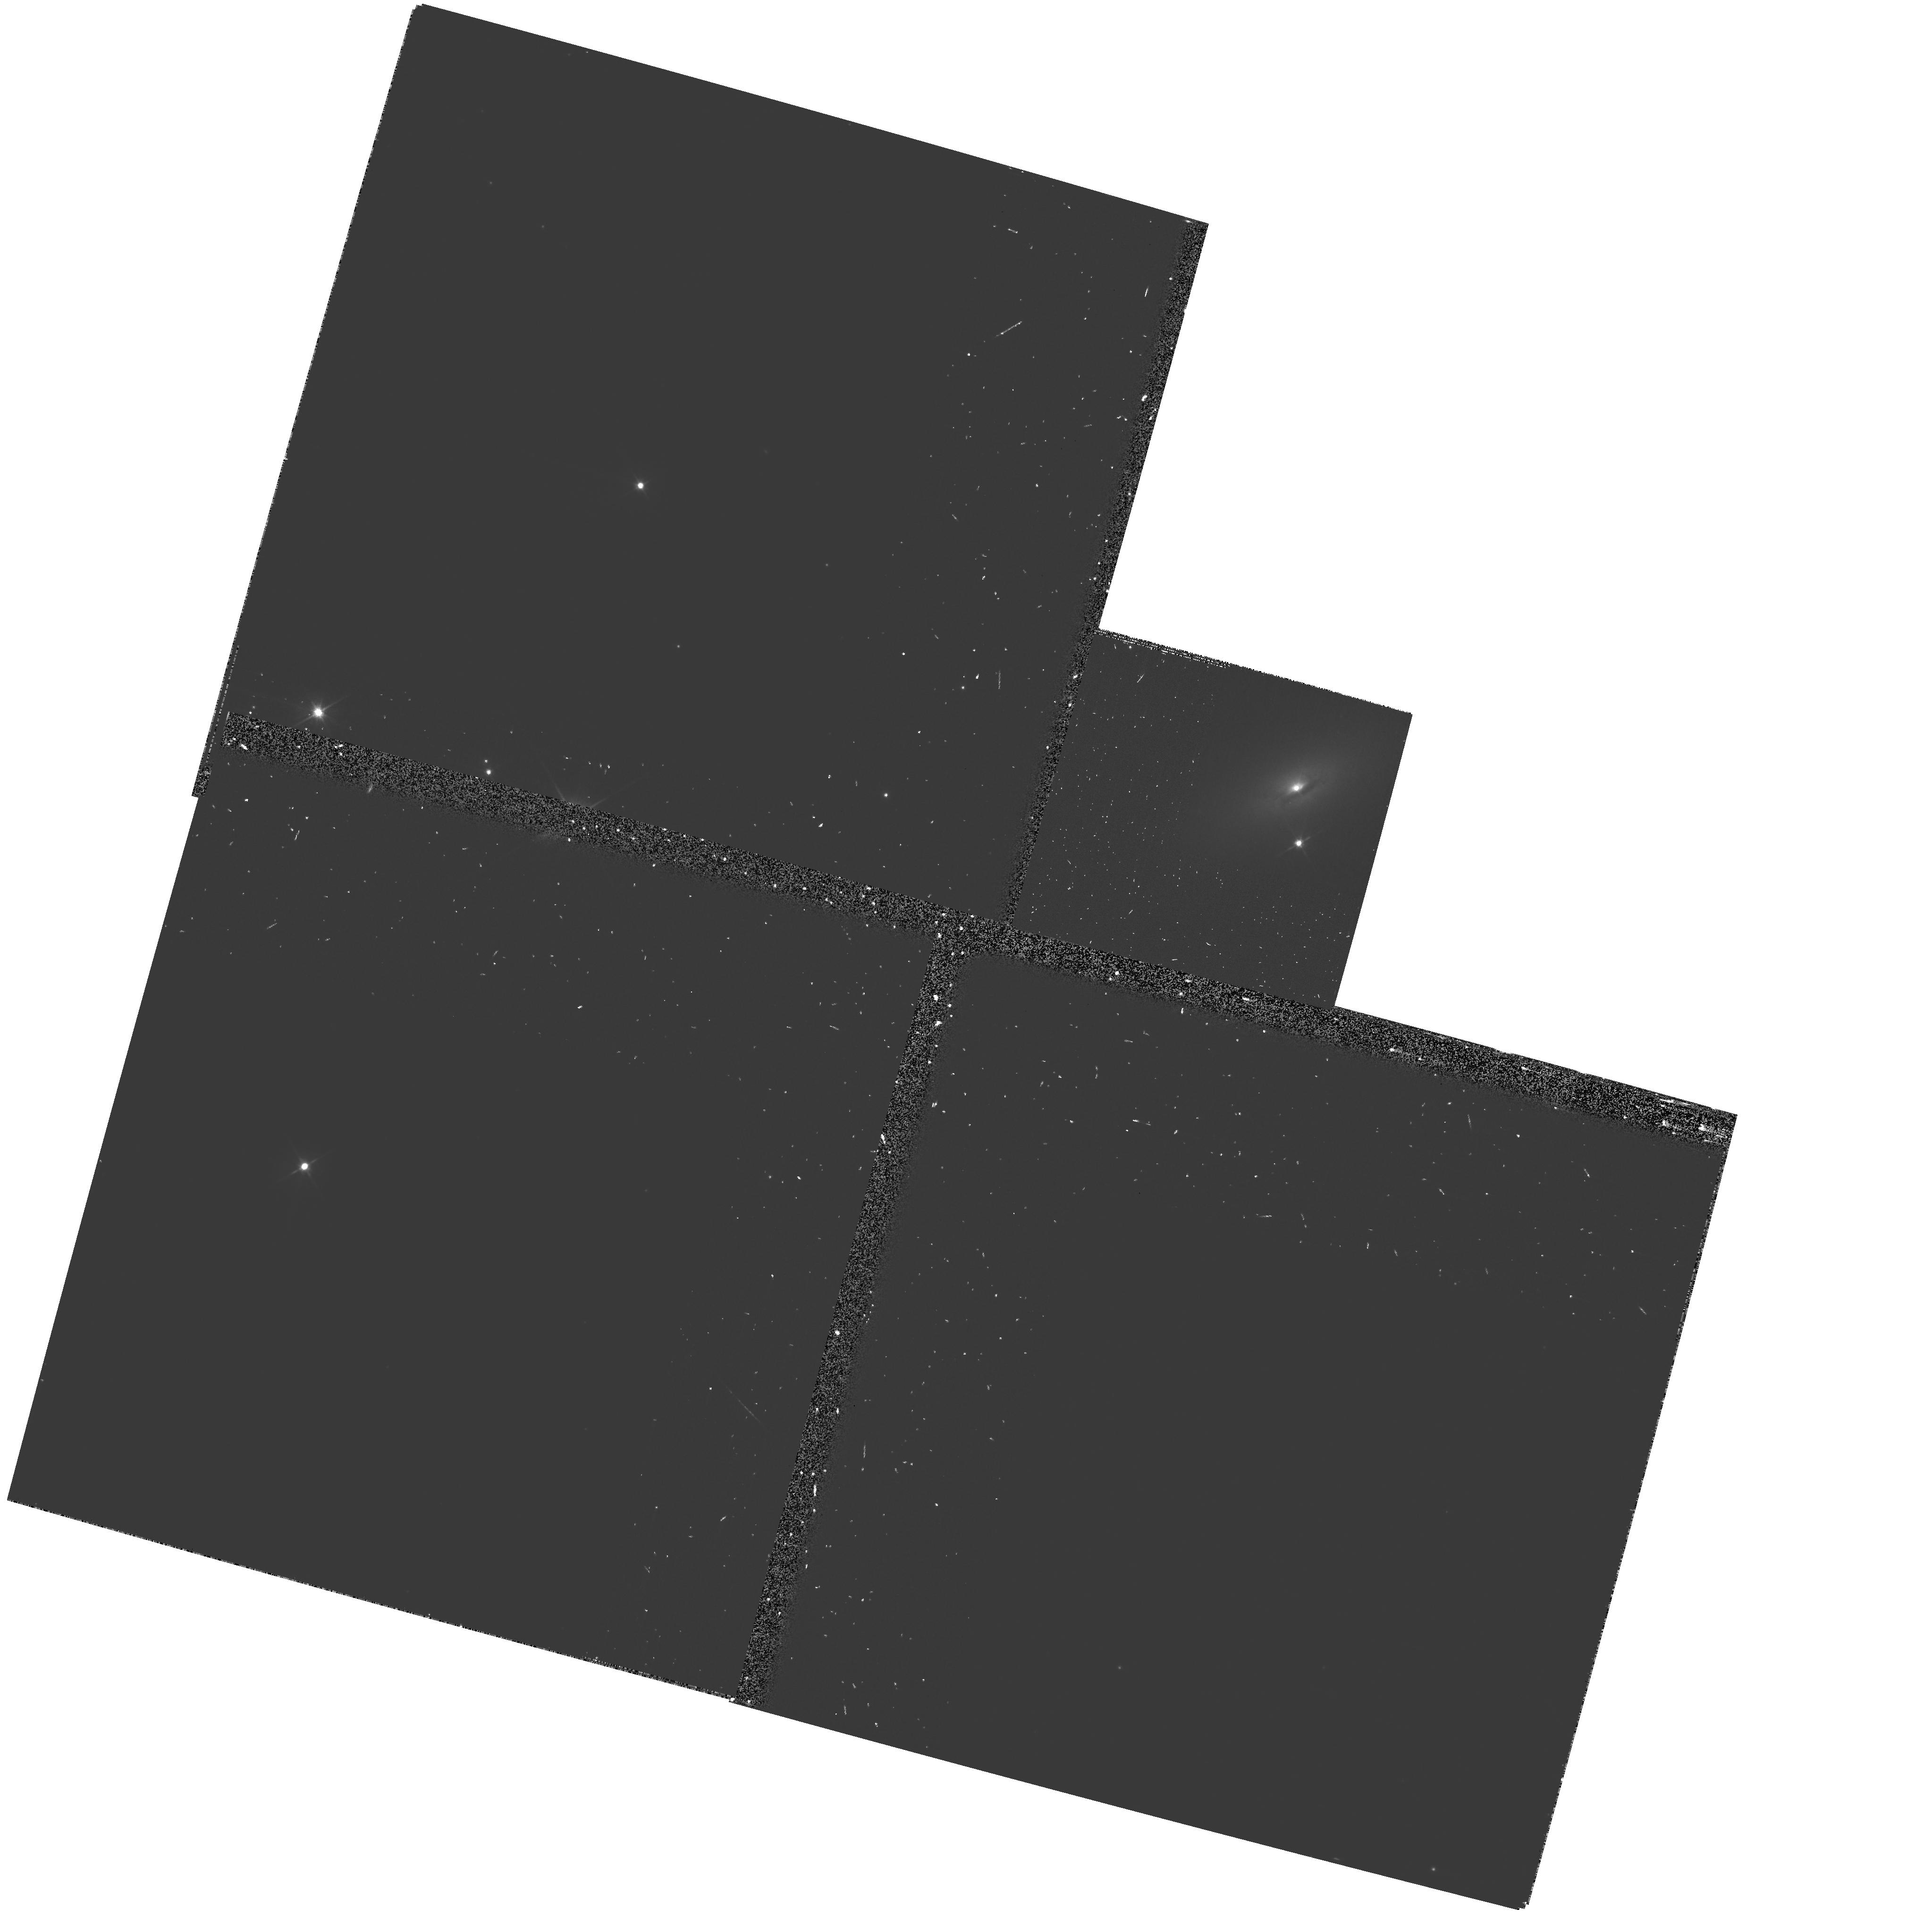
Target: MCG-6-30-15. Instrument: WFPC2/PC. Filter: F555W-POLQ. Exposure: 17 min. Observation ID: hst_10827_03_wfpc2_pc_f555w-polq_u9oa03

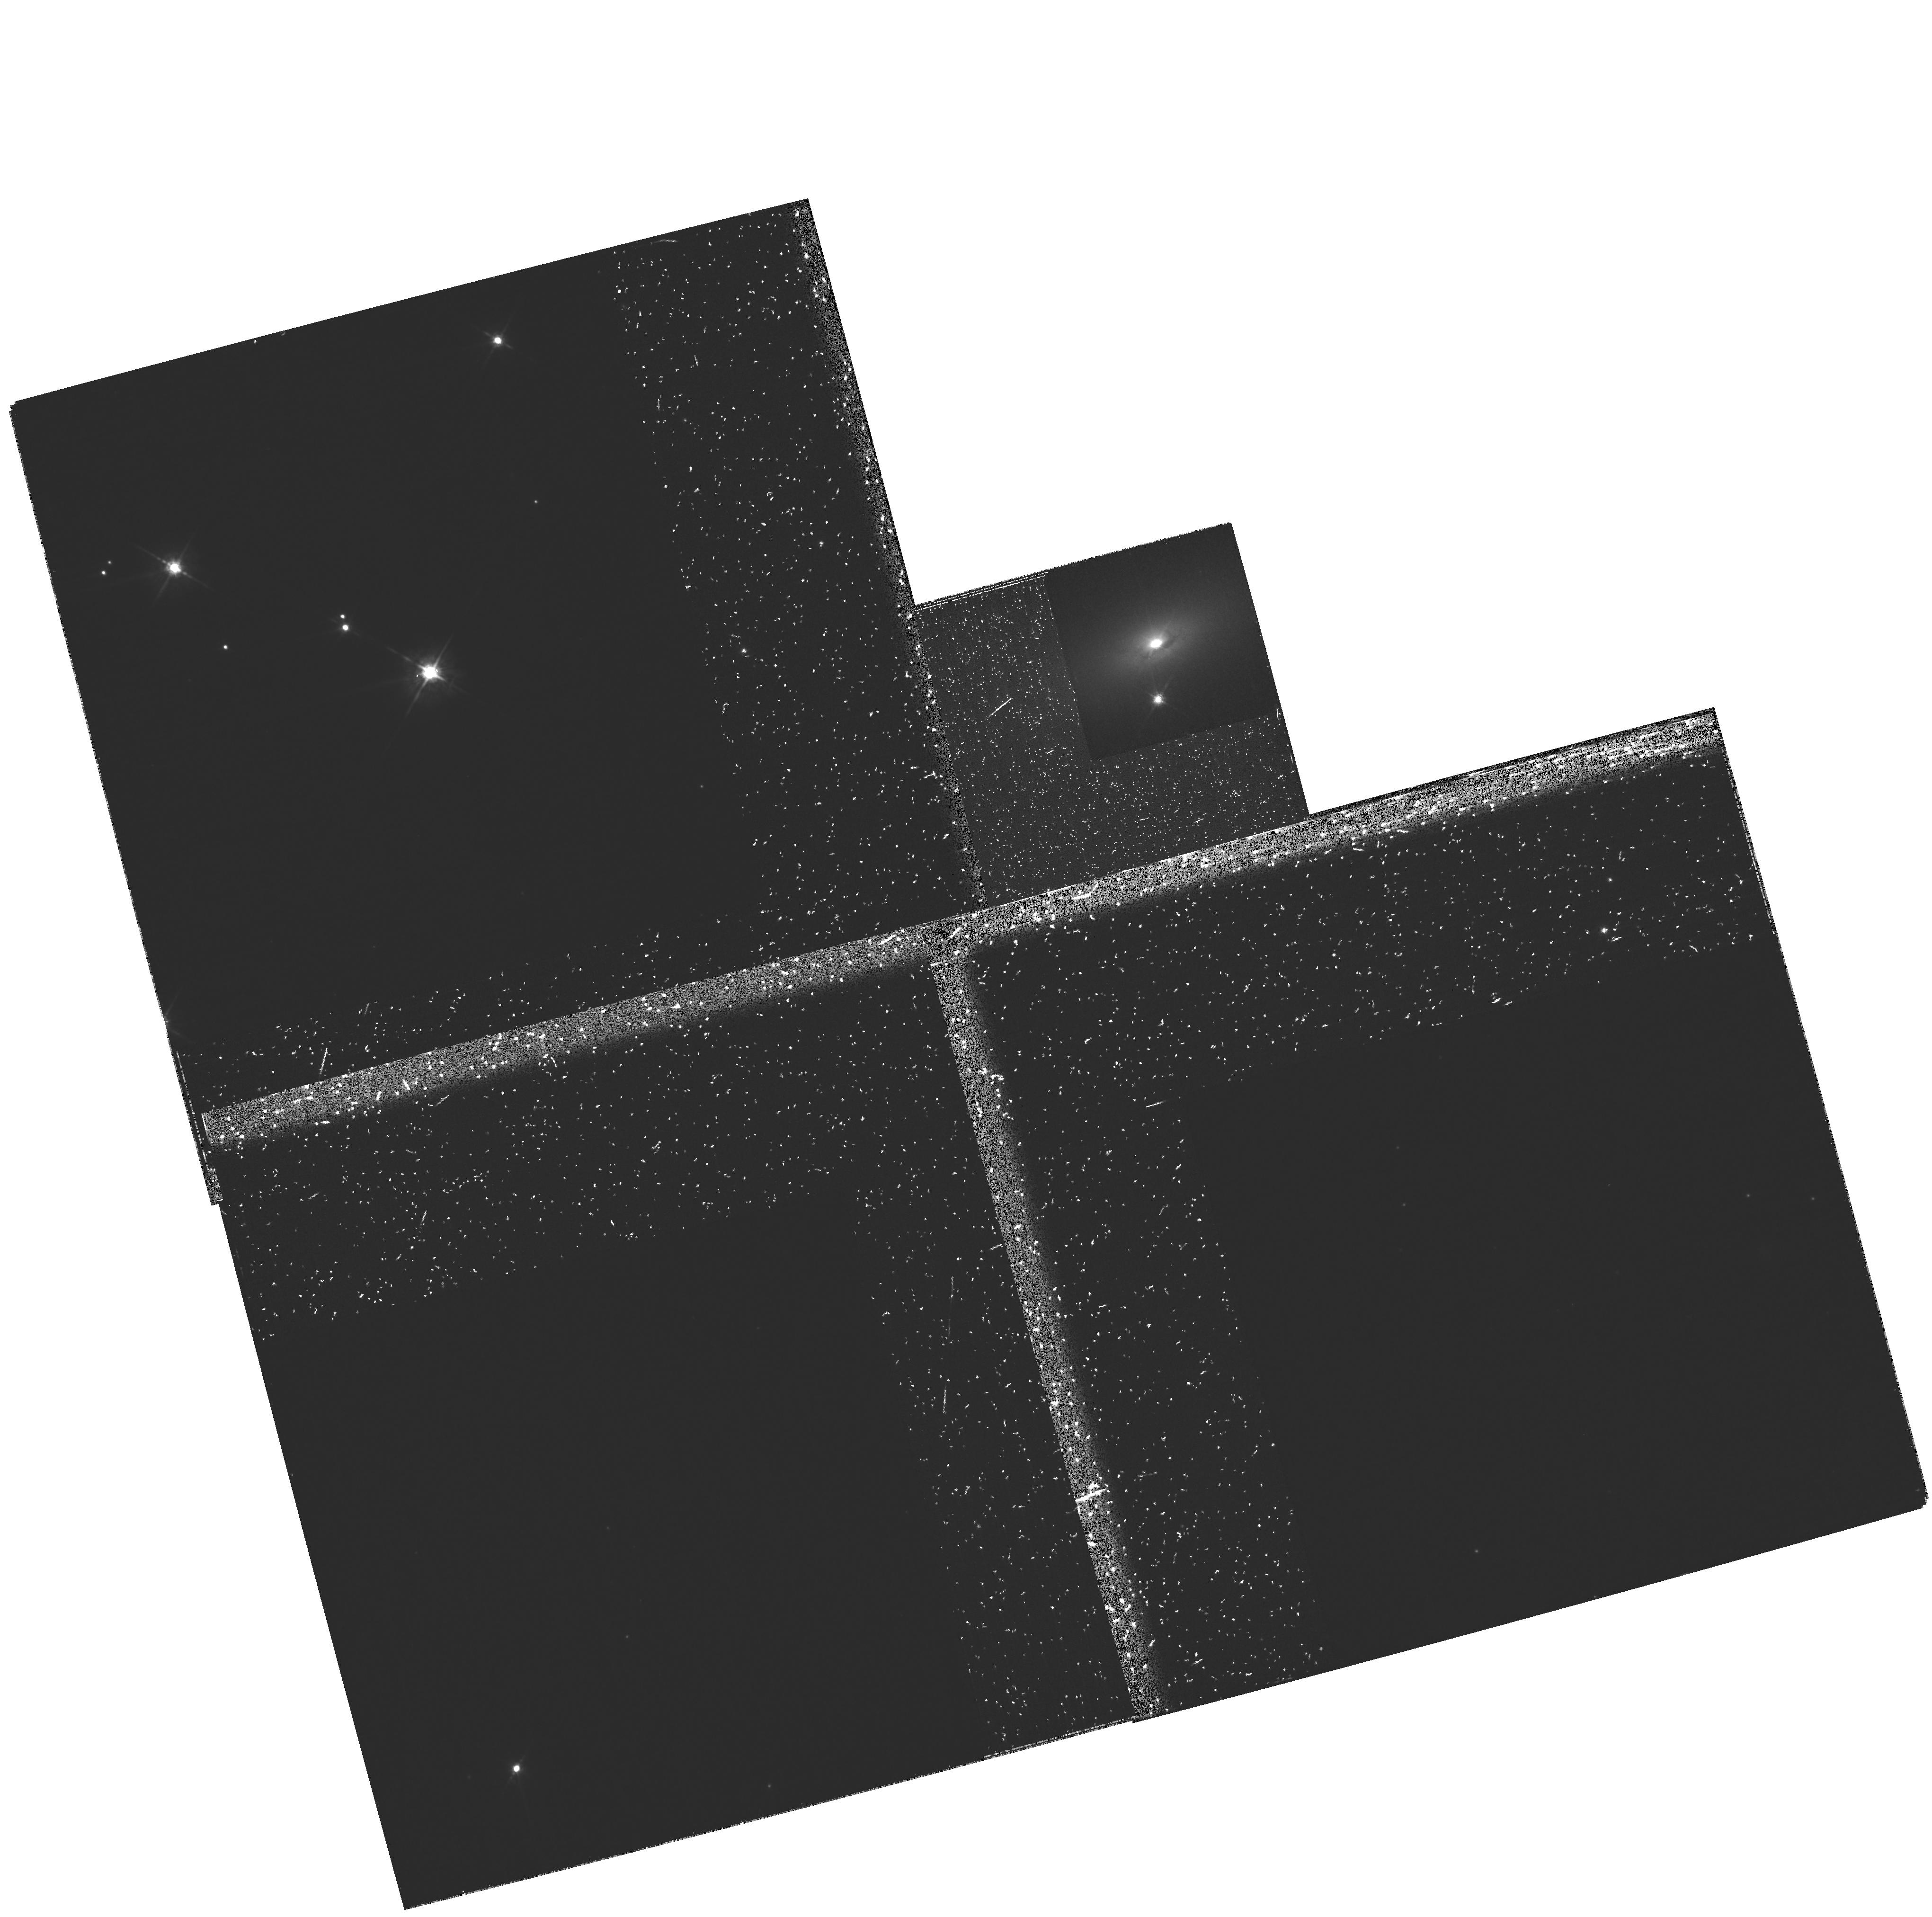
Target: MCG-6-30-15. Instrument: WFPC2/PC. Filter: F675W-POLQ. Exposure: 17 min. Observation ID: hst_10827_52_wfpc2_pc_f675w-polq_u9oa52

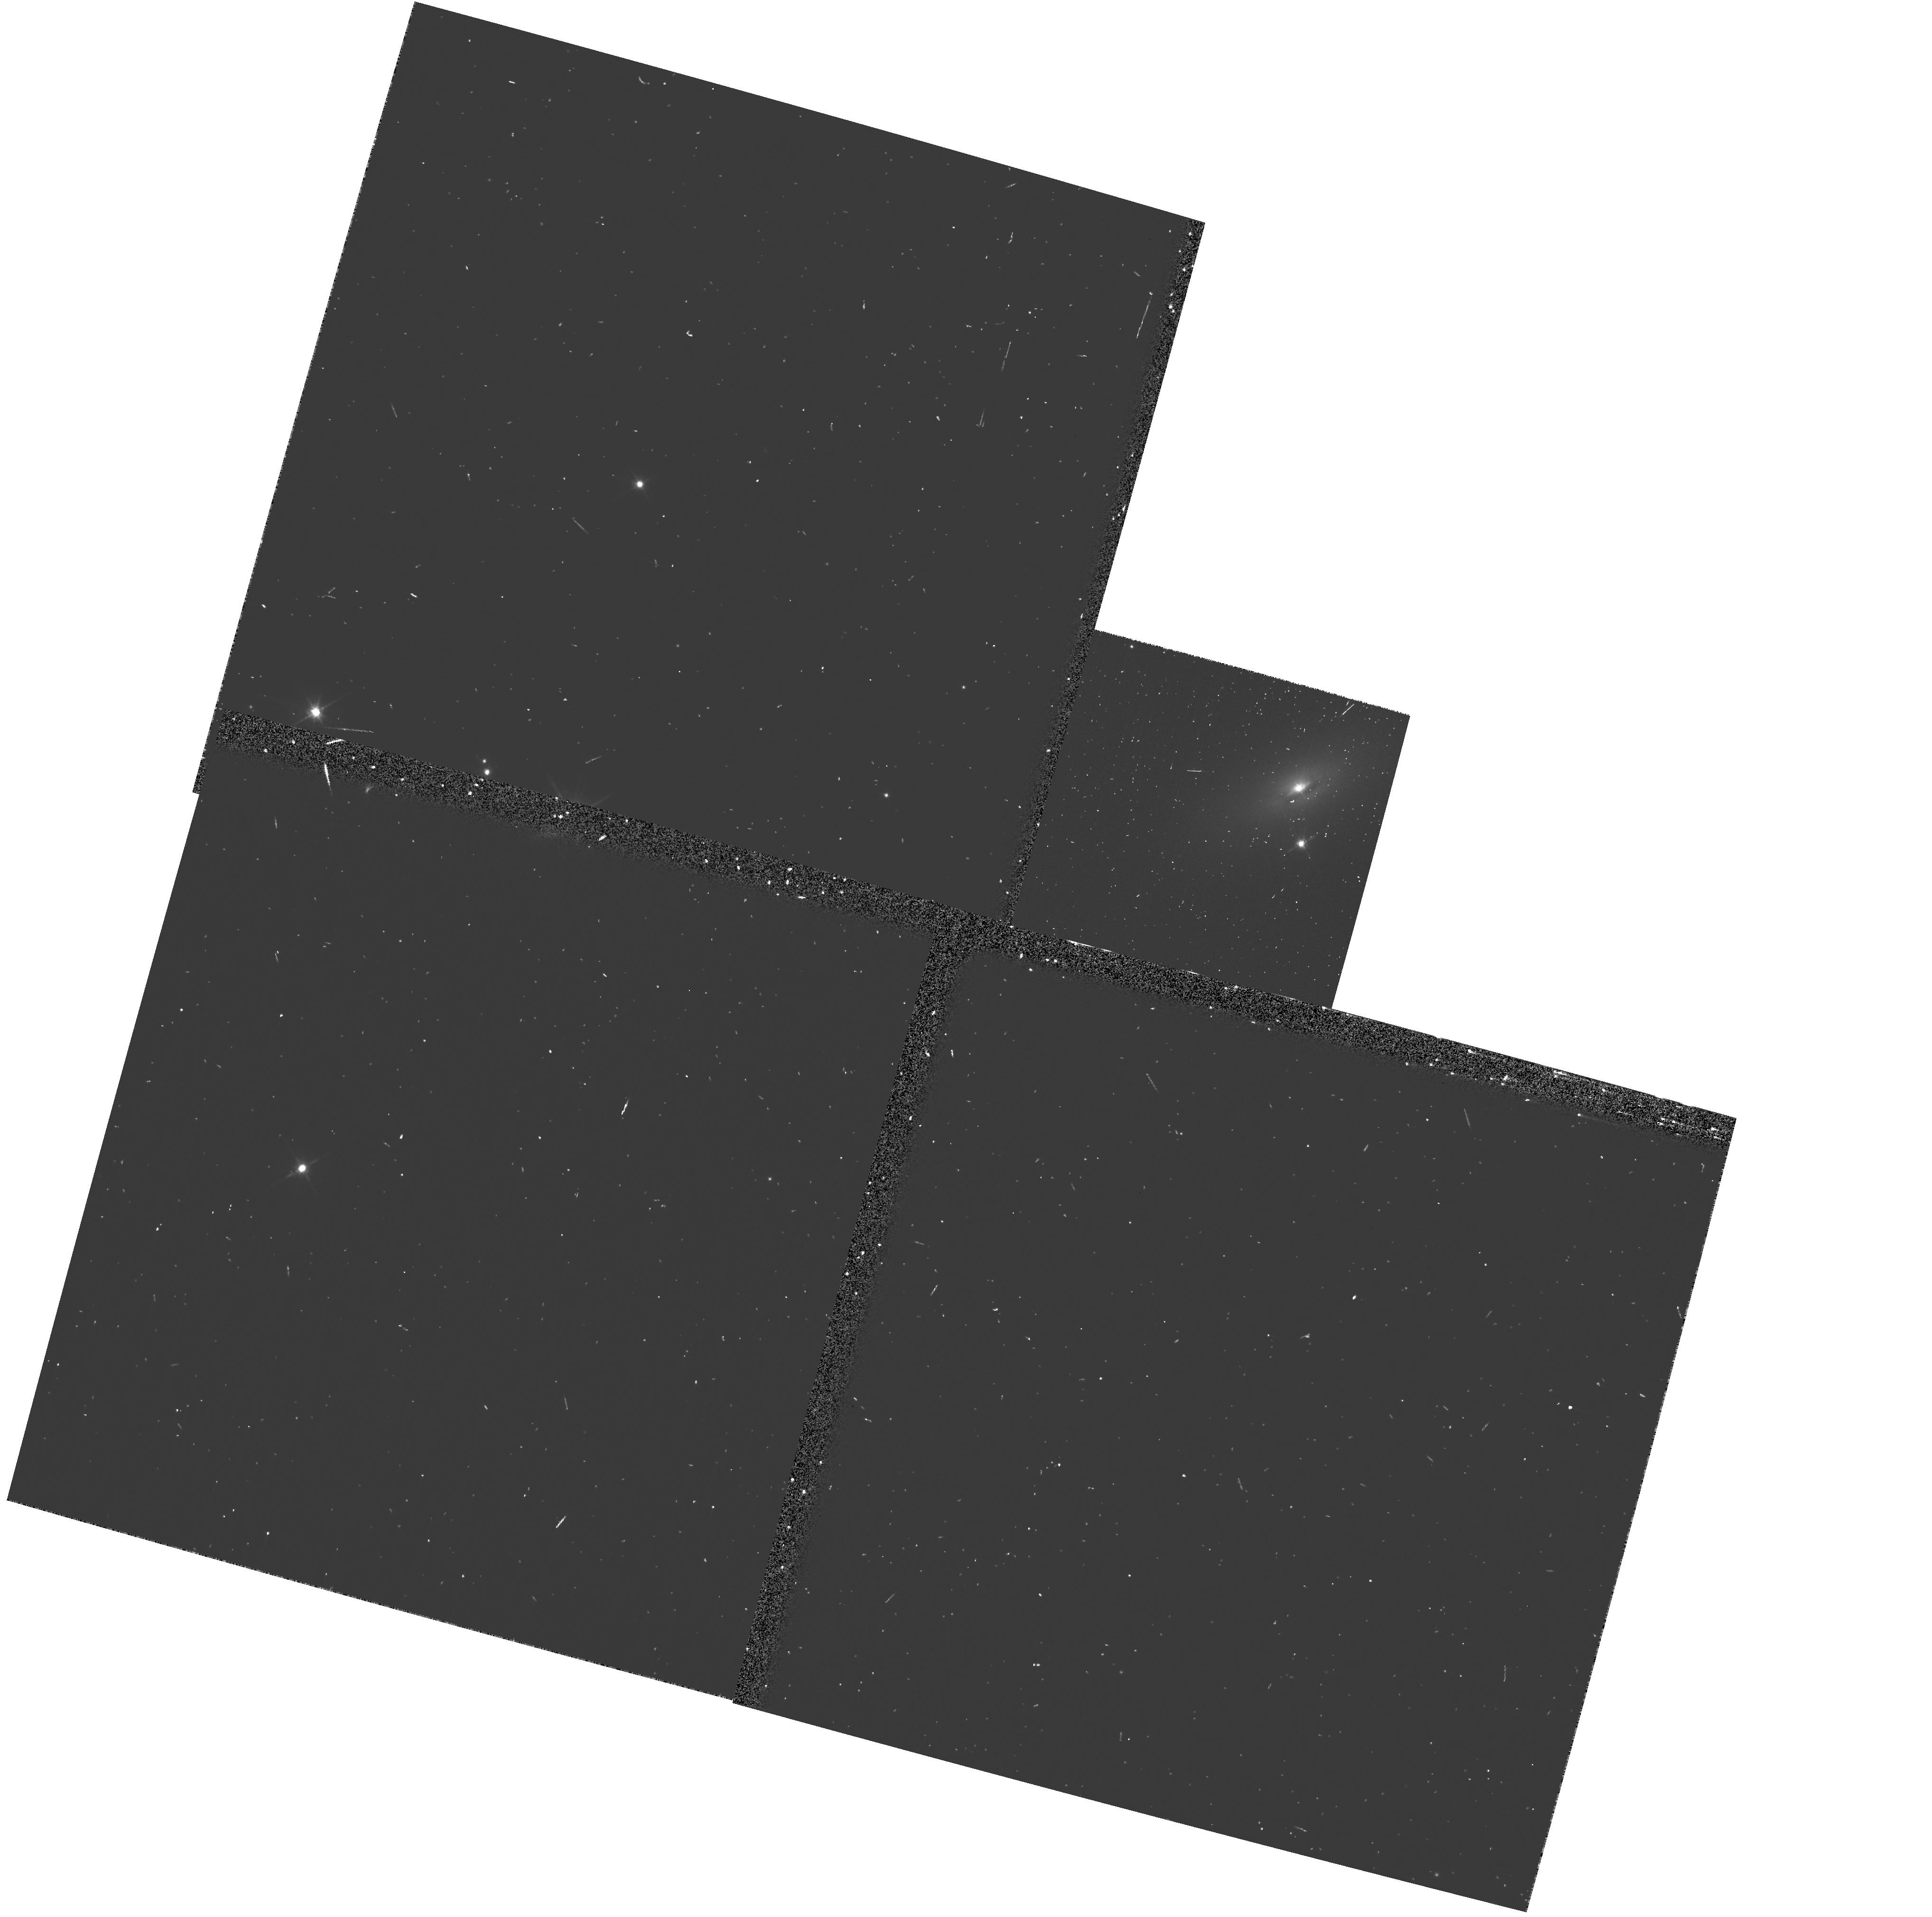
Target: MCG-6-30-15. Instrument: WFPC2/PC. Filter: F675W. Exposure: 4 min. Observation ID: u9oa0306m

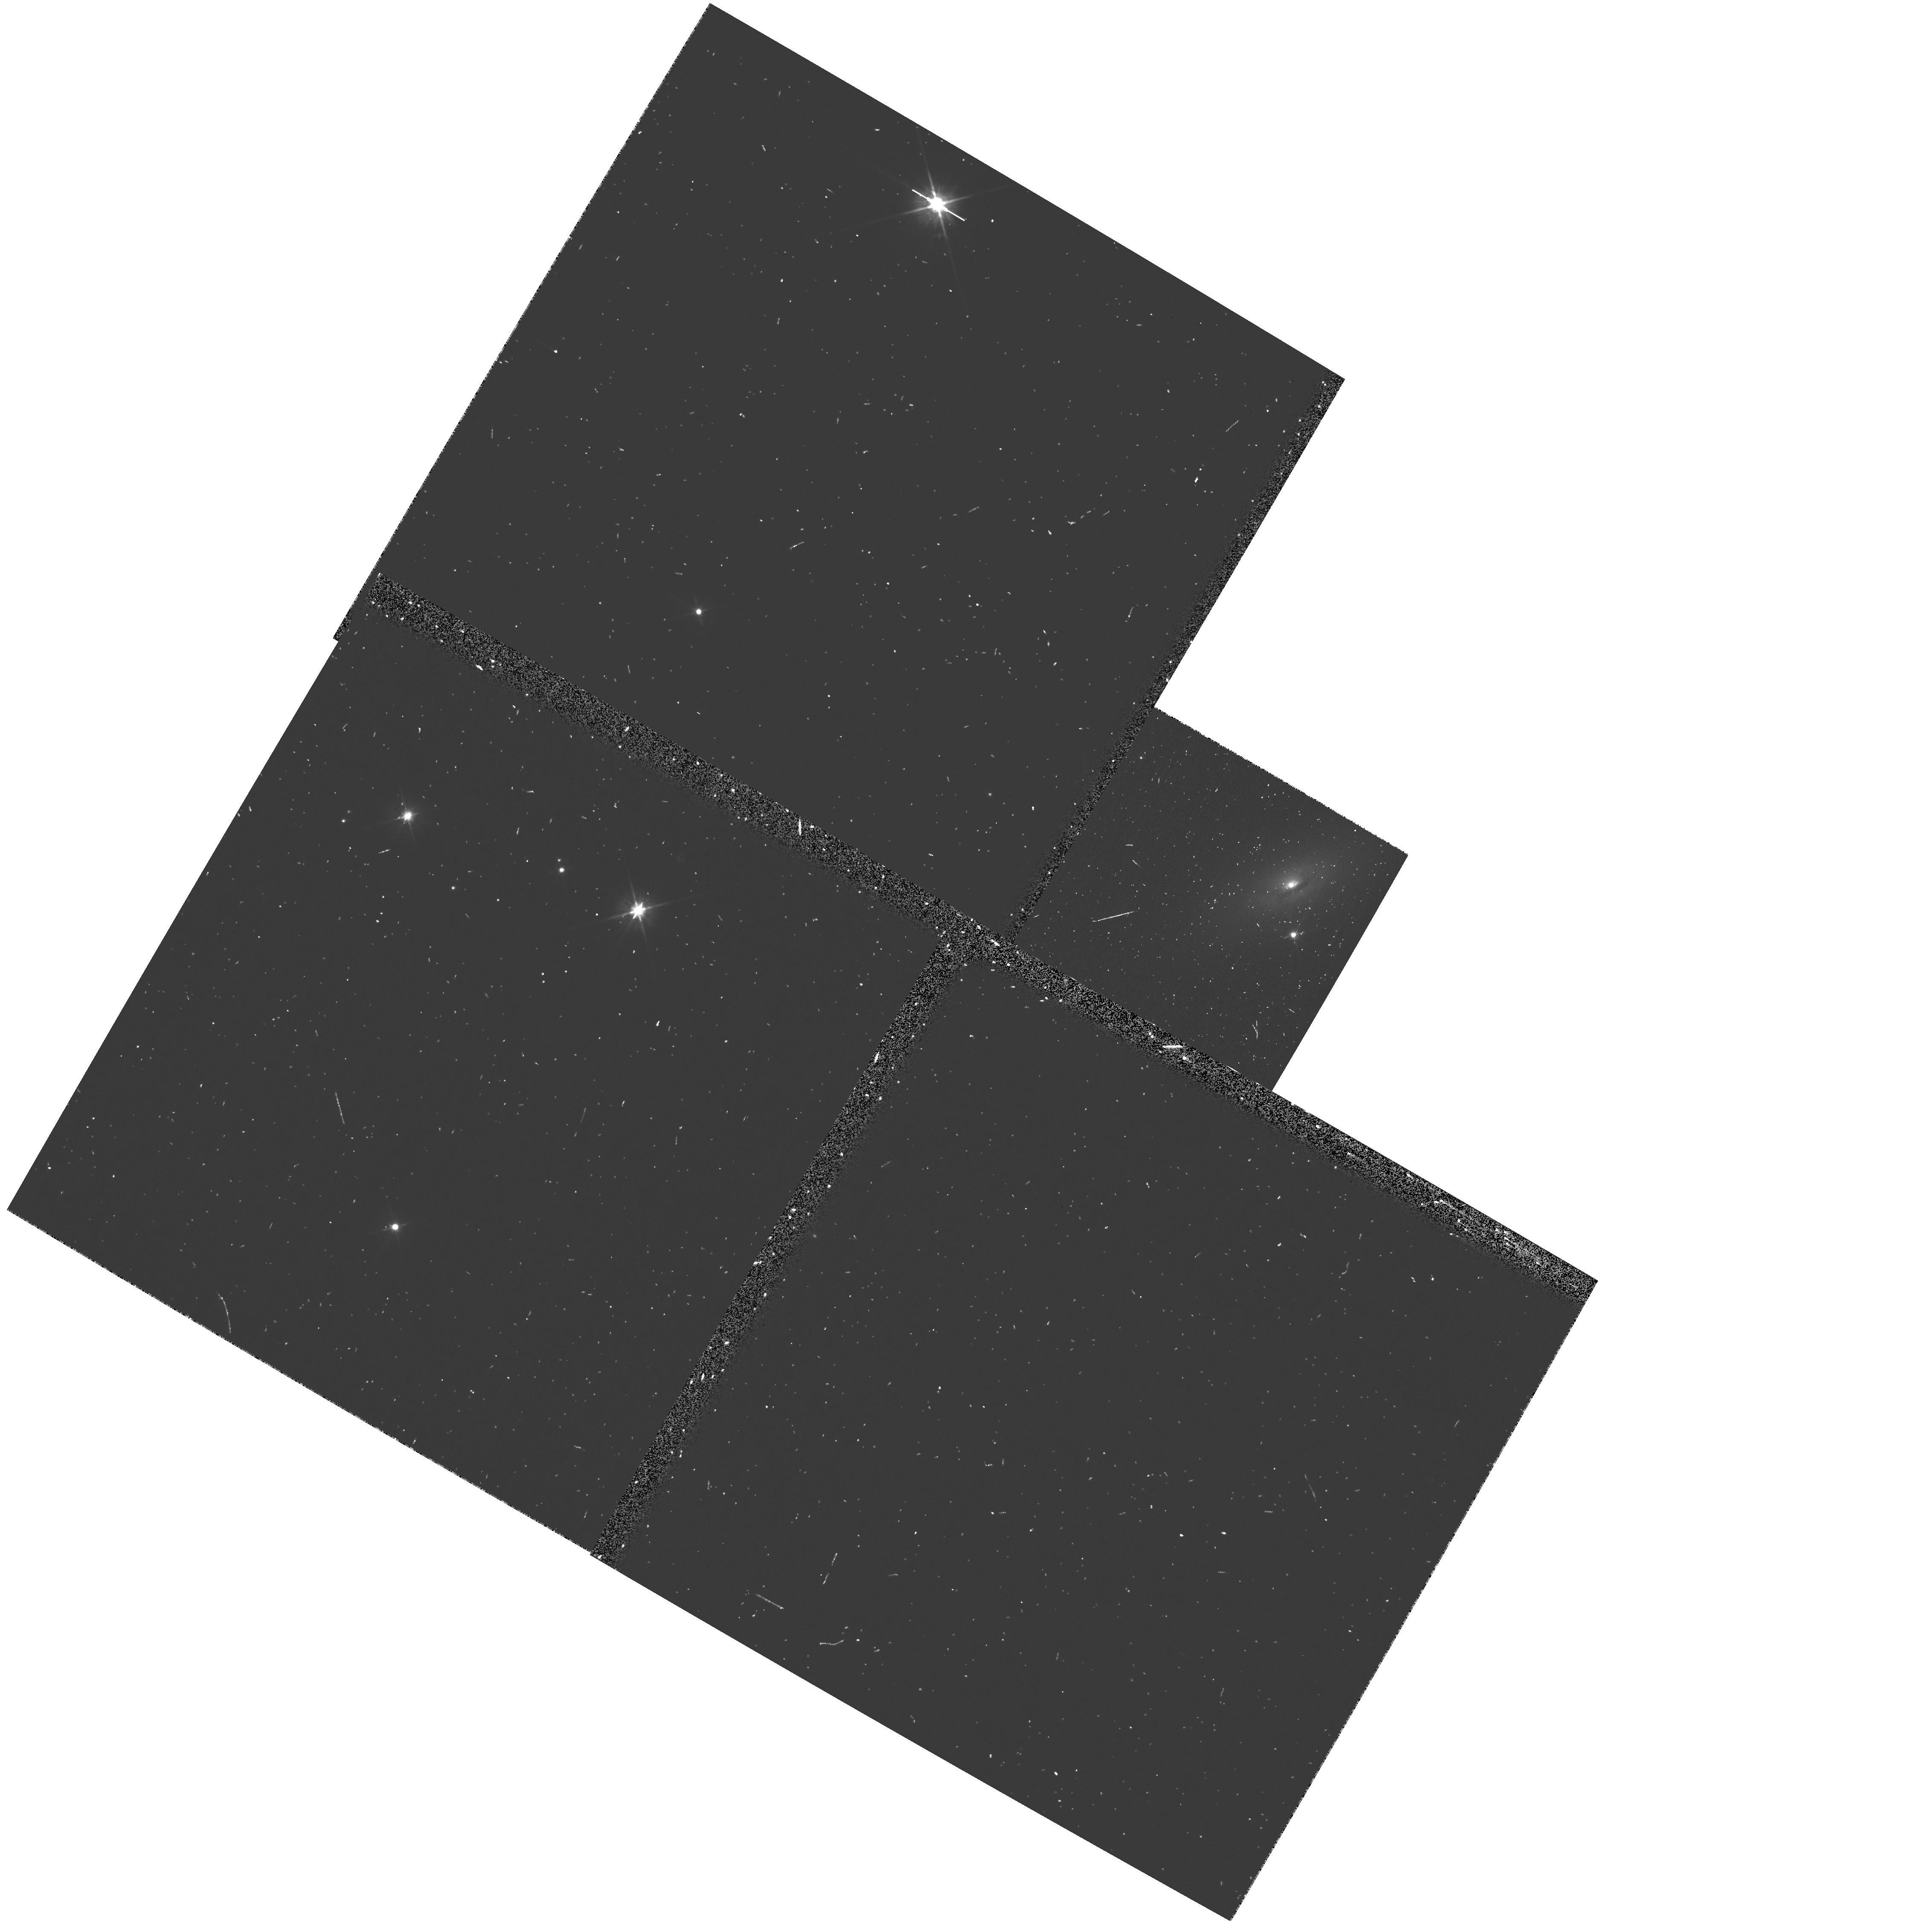
Target: MCG-6-30-15. Instrument: WFPC2/PC. Filter: F555W. Exposure: 4 min. Observation ID: u9oa0104m

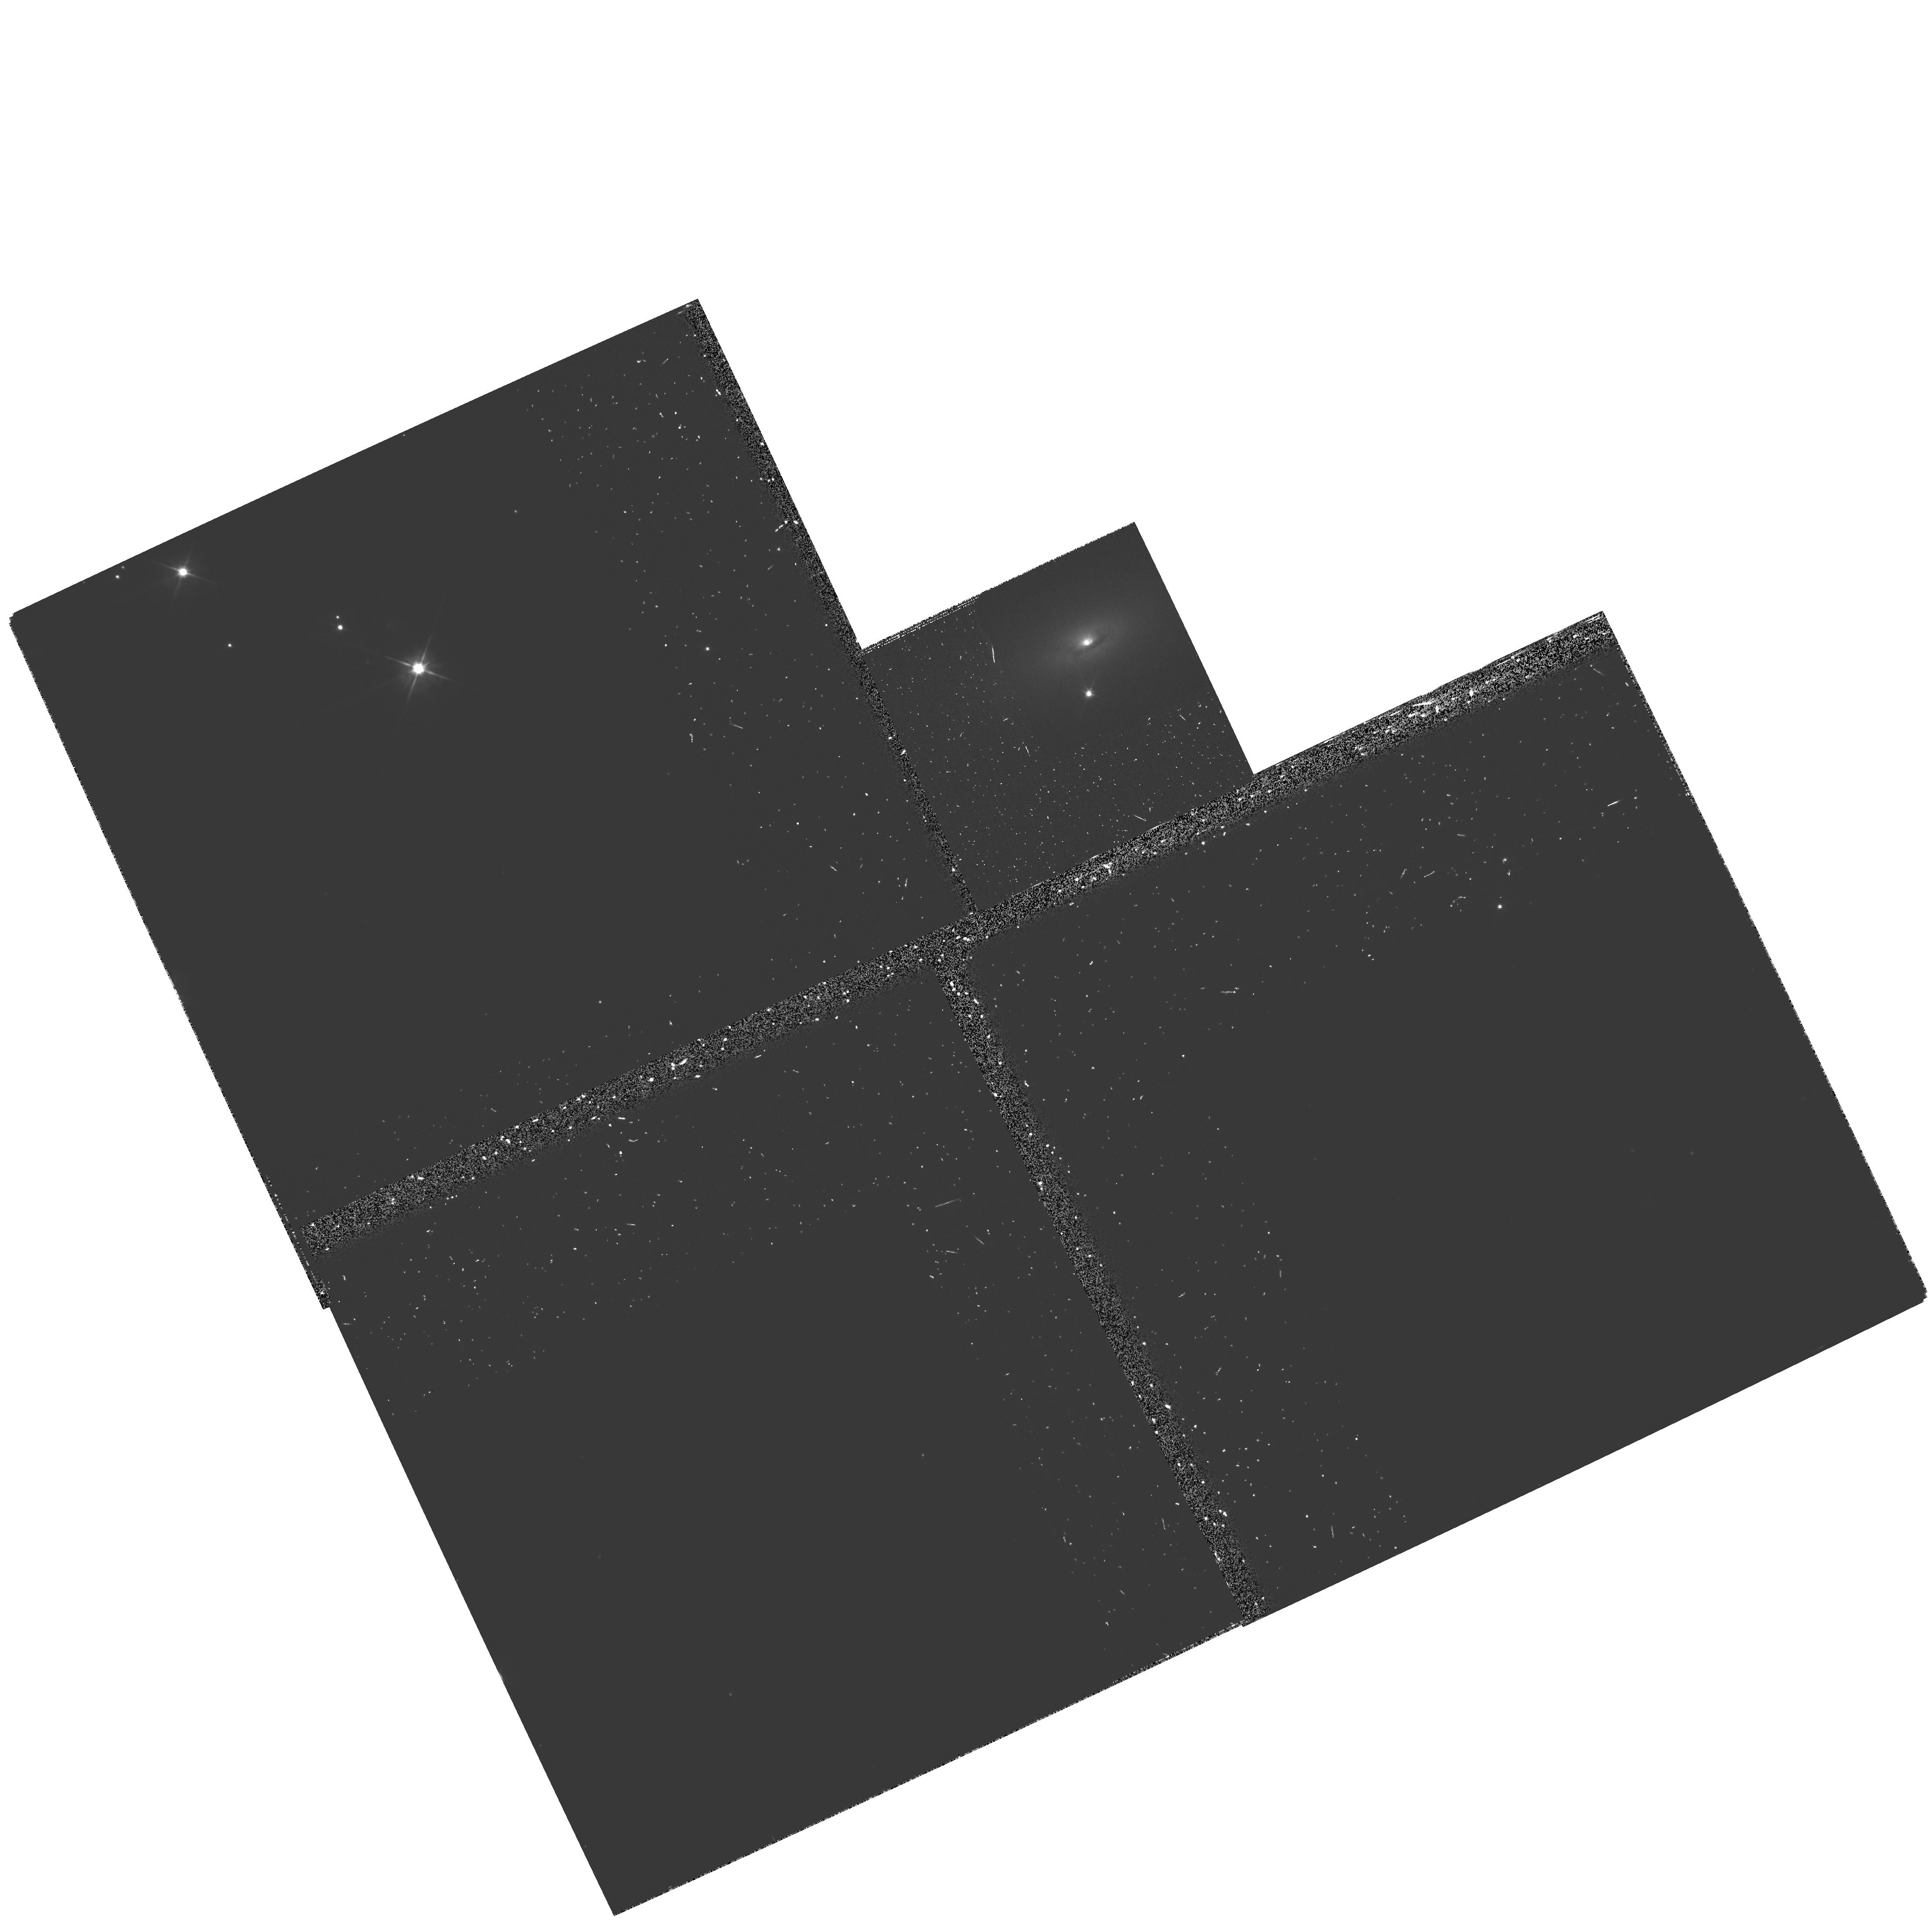
Target: MCG-6-30-15. Instrument: WFPC2/PC. Filter: F555W-POLQ. Exposure: 17 min. Observation ID: hst_10827_02_wfpc2_pc_f555w-polq_u9oa02

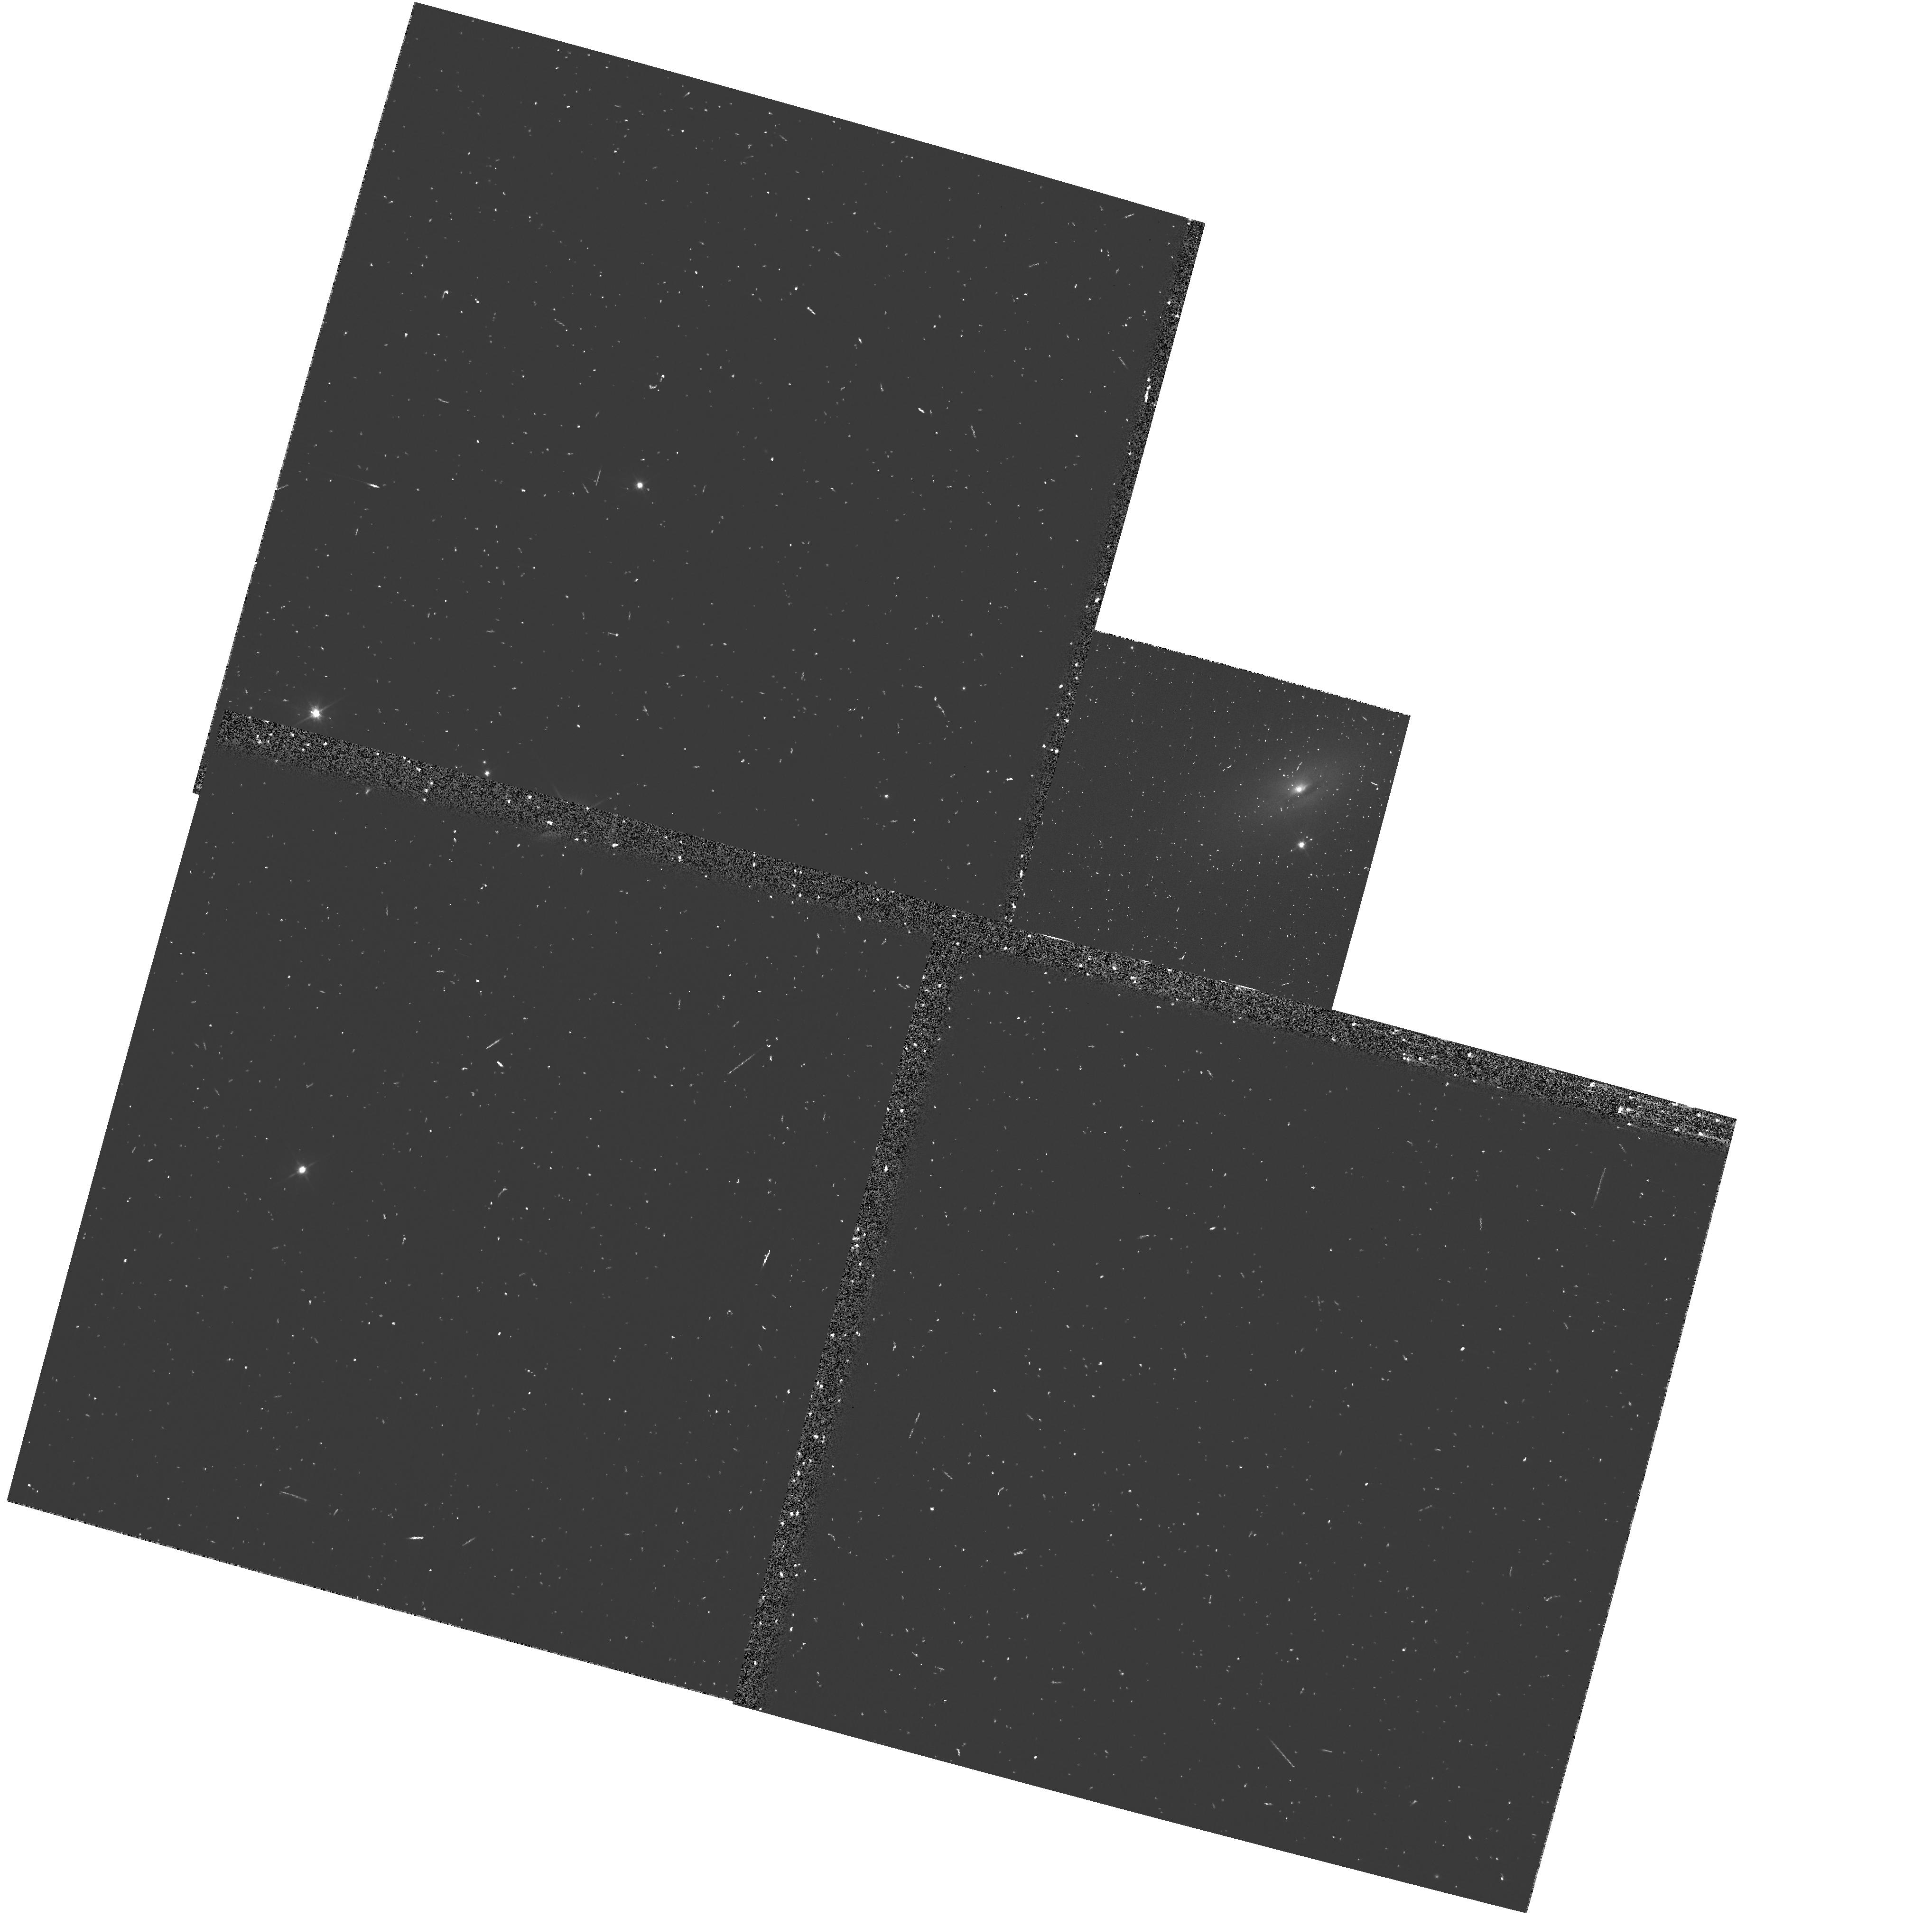
Target: MCG-6-30-15. Instrument: WFPC2/PC. Filter: F555W. Exposure: 4 min. Observation ID: u9oa0302m

Imaging Polarimetry of the Seyfert 1 MCG-6-30-15: Clues to the Structure of Warm Absorbers (PI: Kriss, Gerard A.)

Imaging polarimetry at high spatial resolution, which is only possible with HST, offers a potentially powerful new tool for determining the orientation and geometry of AGN containing warm absorbers. These absorbed AGN tend to be more highly polarized than unabsorbed Type 1s, but less polarized than Type 2s. If the polarized flux is due to a polar scattering region as seen in polarized flux images of Seyfert 2s, imaging polarimetry of nearby absorbed Type 1 objects using HST can detect and resolve these scattering regions. We propose to make the first HST imaging polarimetry study of an absorbed Seyfert 1 by obtaining broad-band polarization images with WFPC2 of the prototypical "dusty warm absorber" in MCG-6-30-15 (z=0.0077, D~33 Mpc). We will measure the wavelength dependence of the polarized light free from dilution by the host galaxy starlight in order to assess whether the polarization is due to a nuclear scattering region or dichroic transmission through the absorbing dust. These observations will enable us to (1) use the wavelength dependence of unresolved polarized flux to understand the properties of the absorbing dust suggested by X-ray spectral features attributed to Fe~I absorption, and (2) test whether polarization in warm absorbers is due to resolved polar scattering regions. Resolving the scattering region in a moderately polarized Seyfert 1 such as MCG-6-30-15 will let us answer the question of whether line-of-sight inclination can be directly linked to observed outflow characteristics, as suggested by the most recent unified models of AGN outflows.